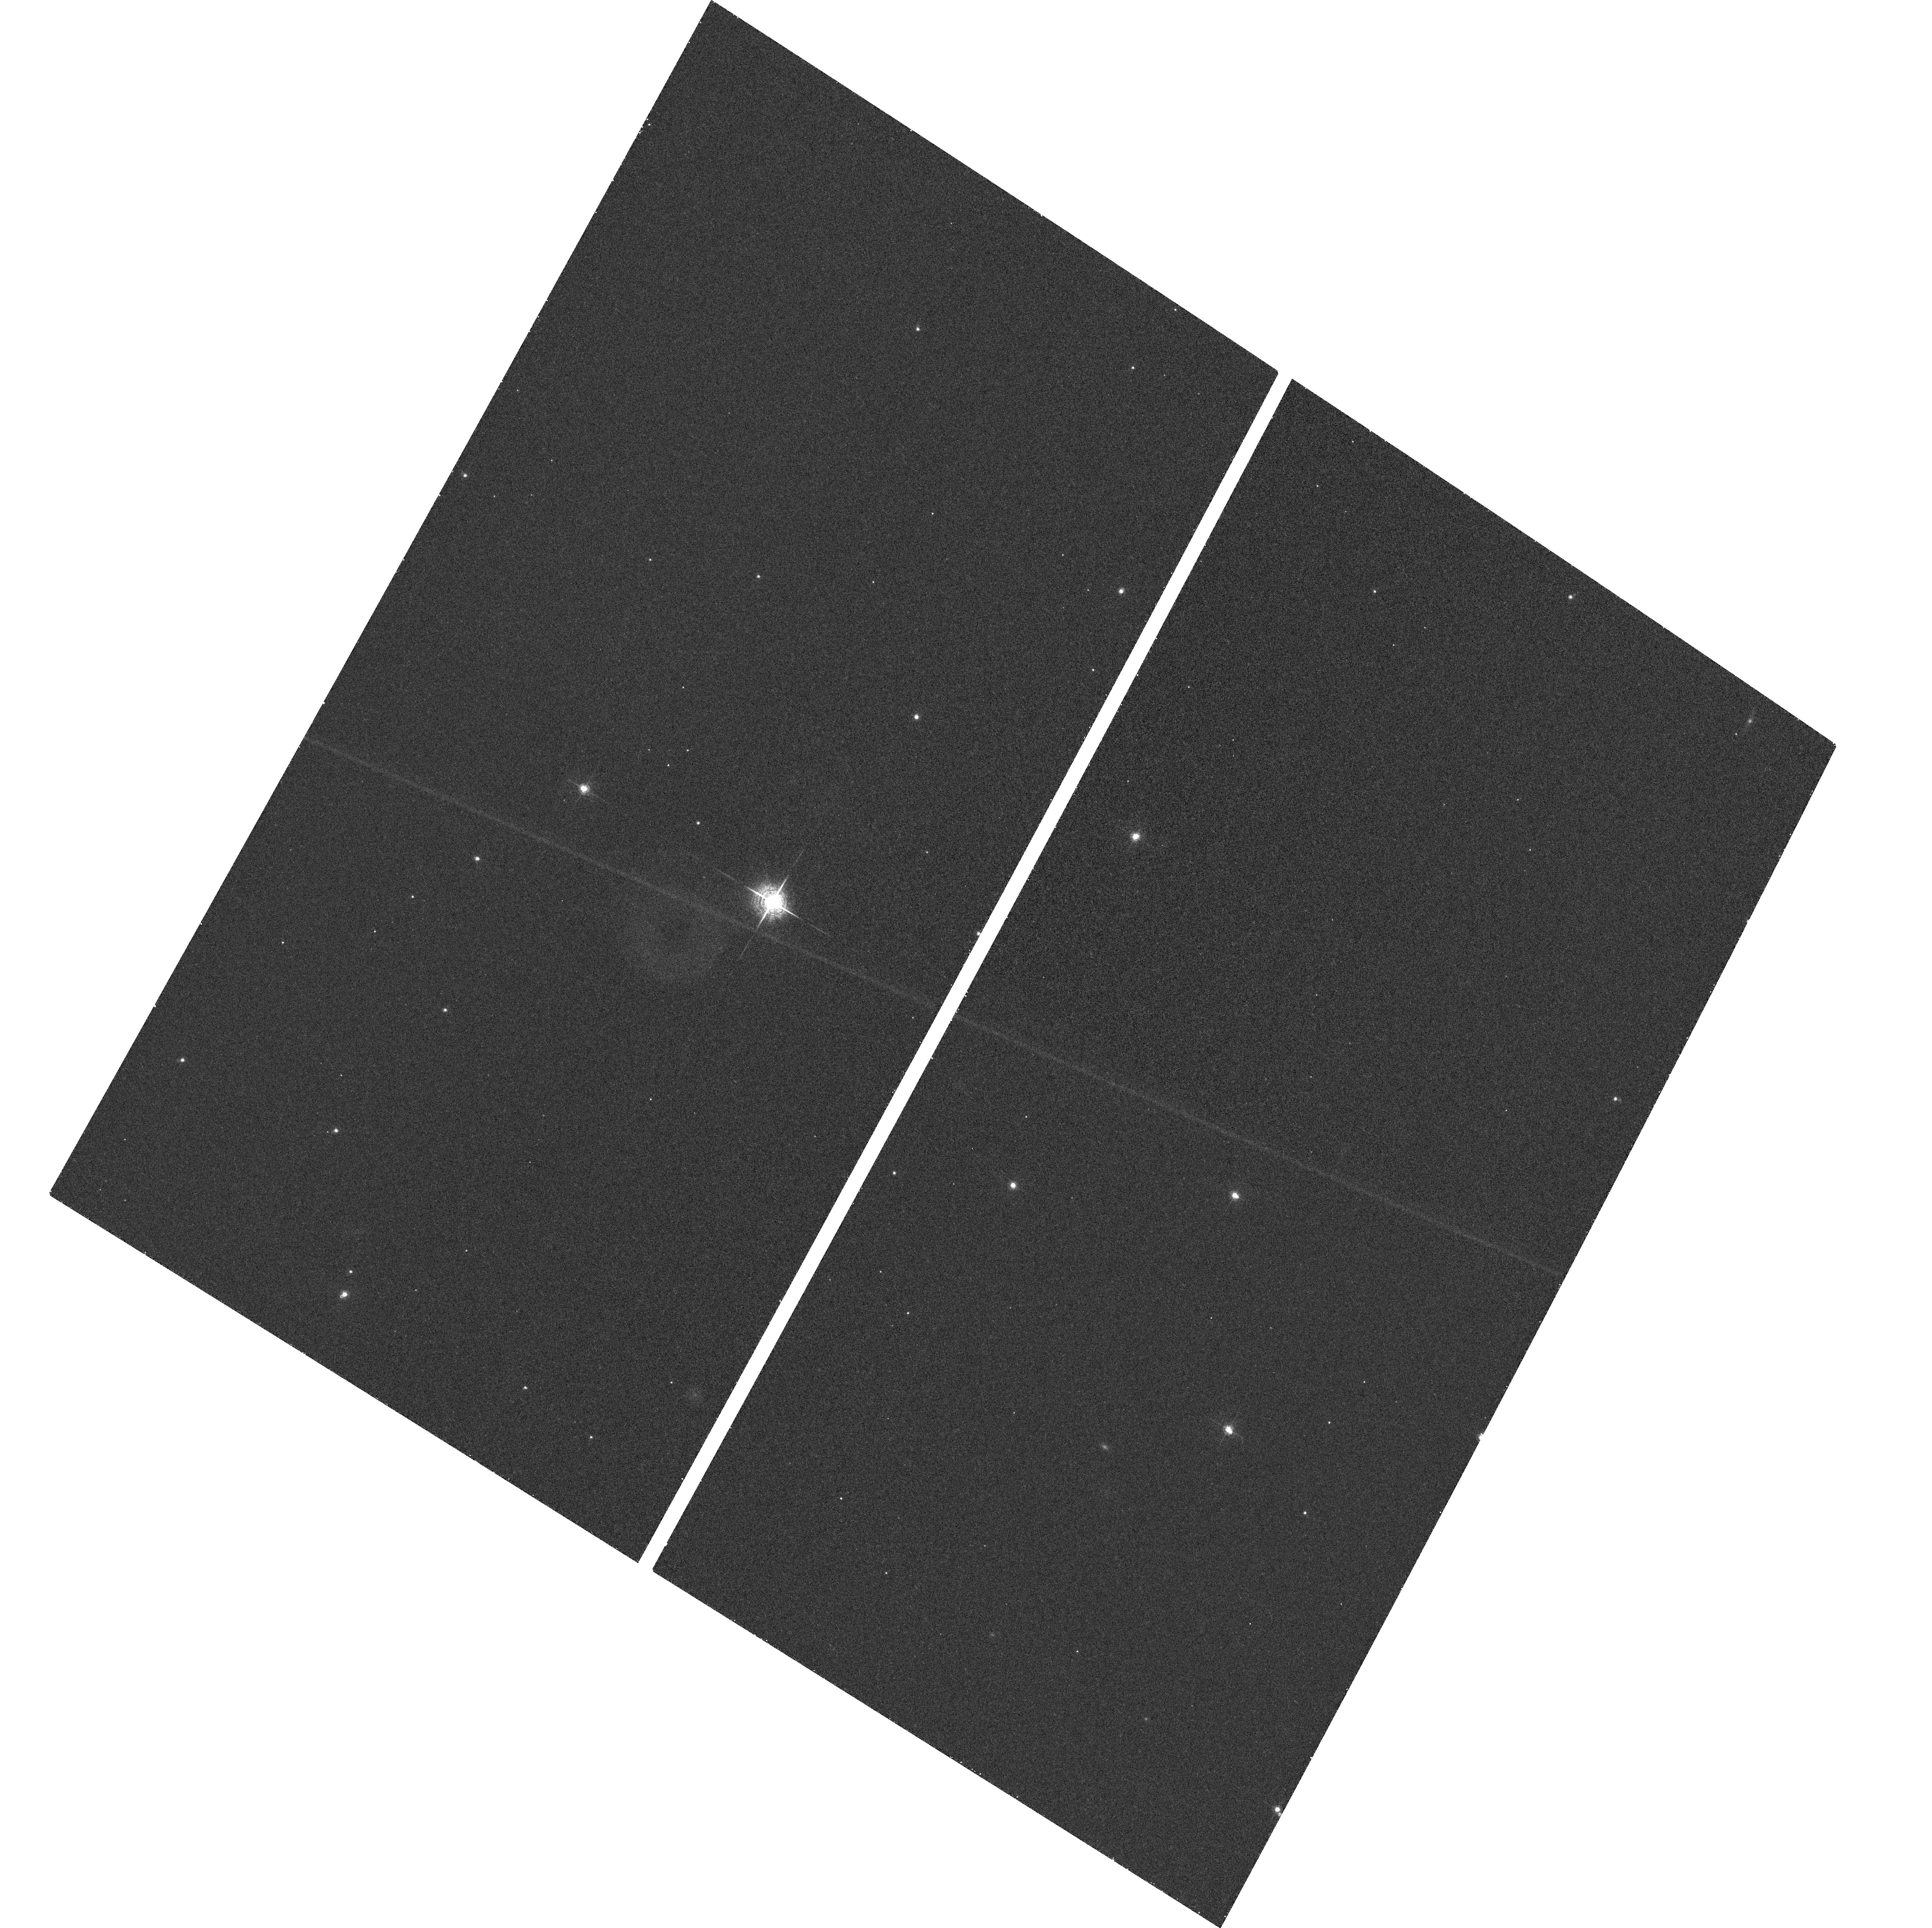
Target: field at RA 294.854°, Dec -63.713°. Instrument: ACS/WFC. Filter: F660N. Exposure: 23 min. Observation ID: hst_10117_22_acs_wfc_f660n_j96t22

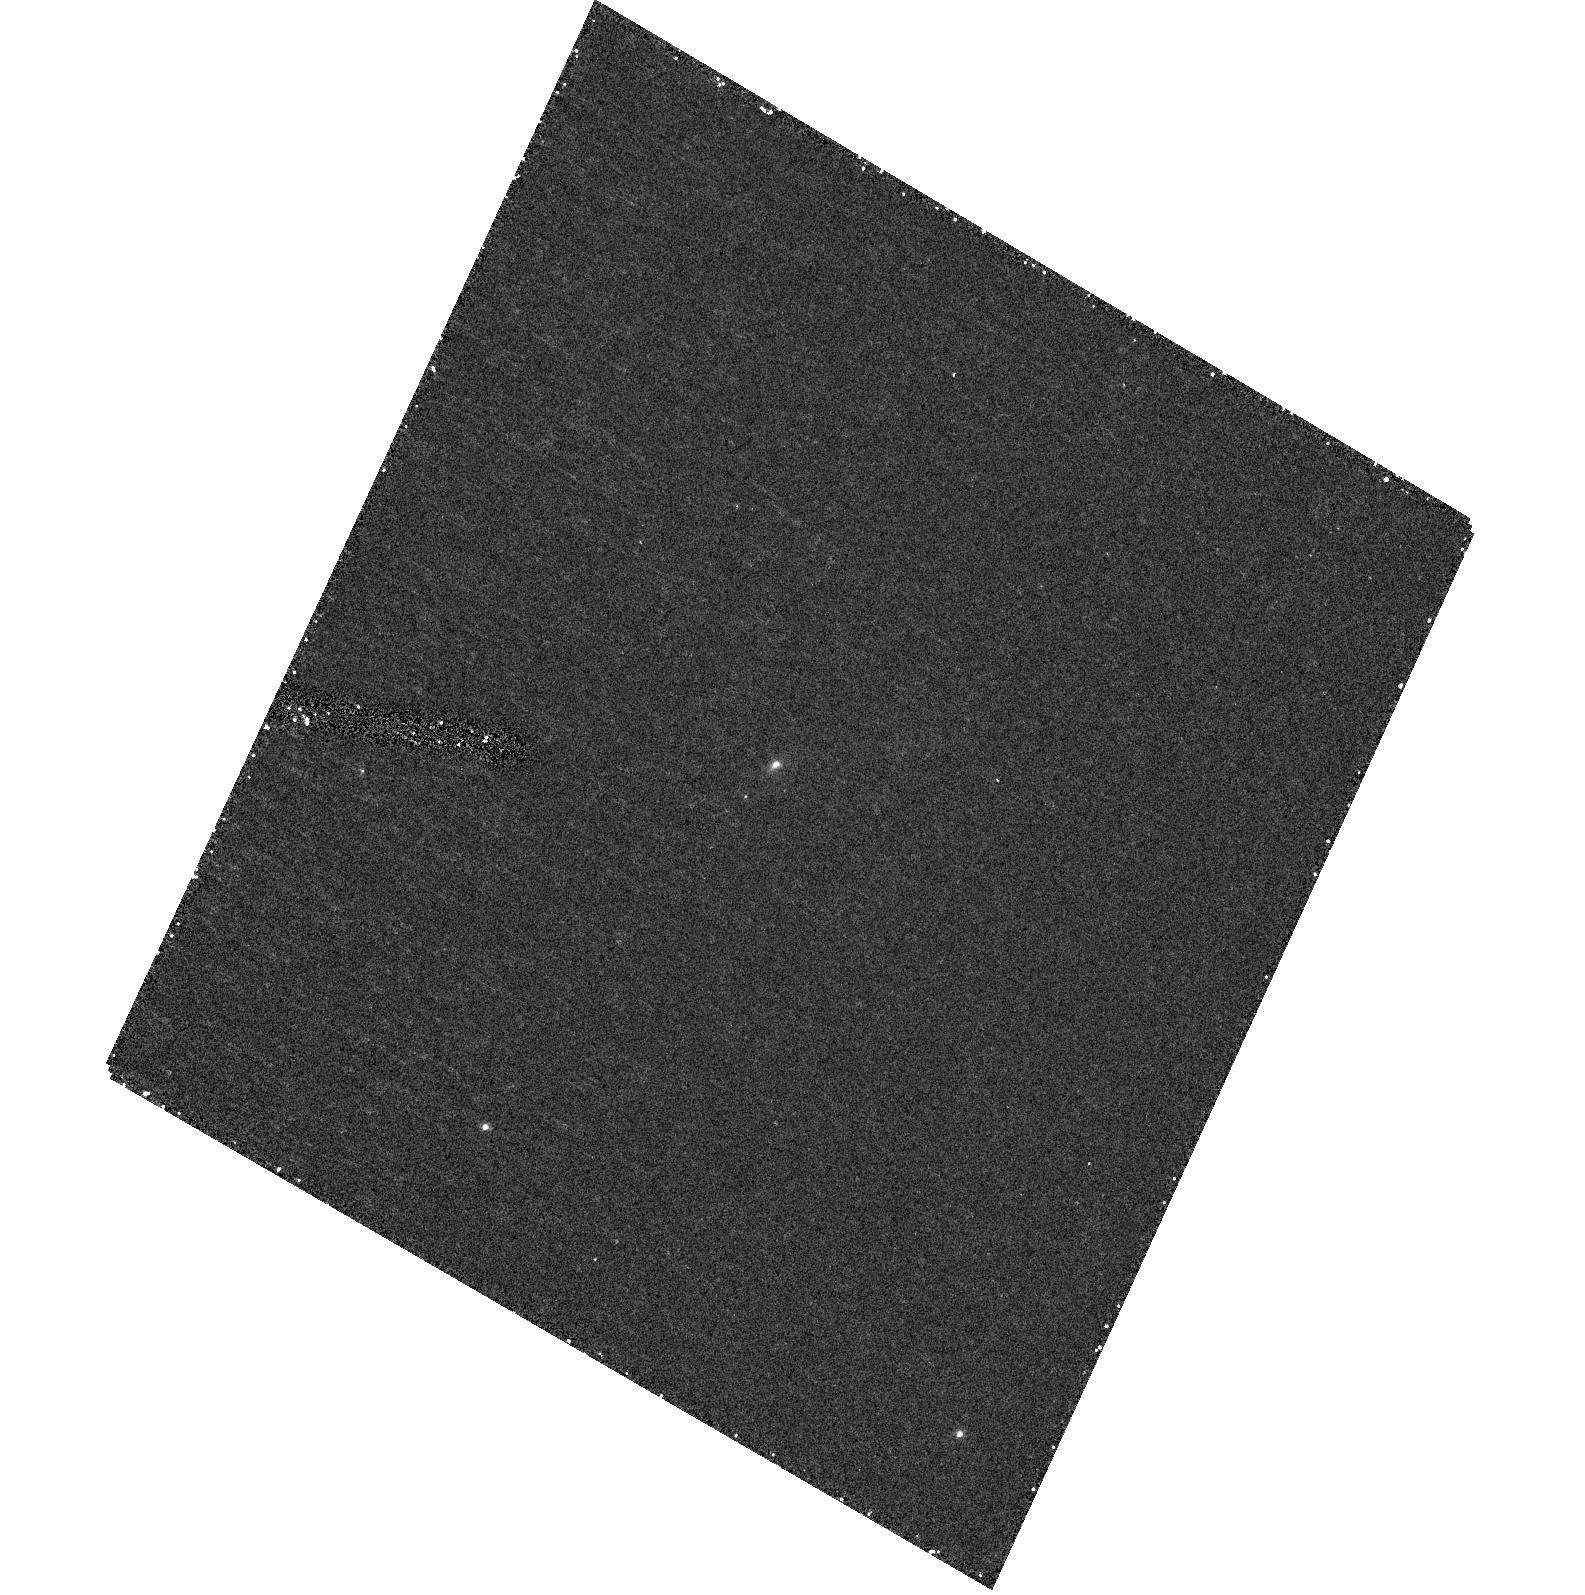
Target: 1934-638. Instrument: ACS/HRC. Filter: F330W. Exposure: 30 min. Observation ID: hst_10117_22_acs_hrc_f330w_j96t22

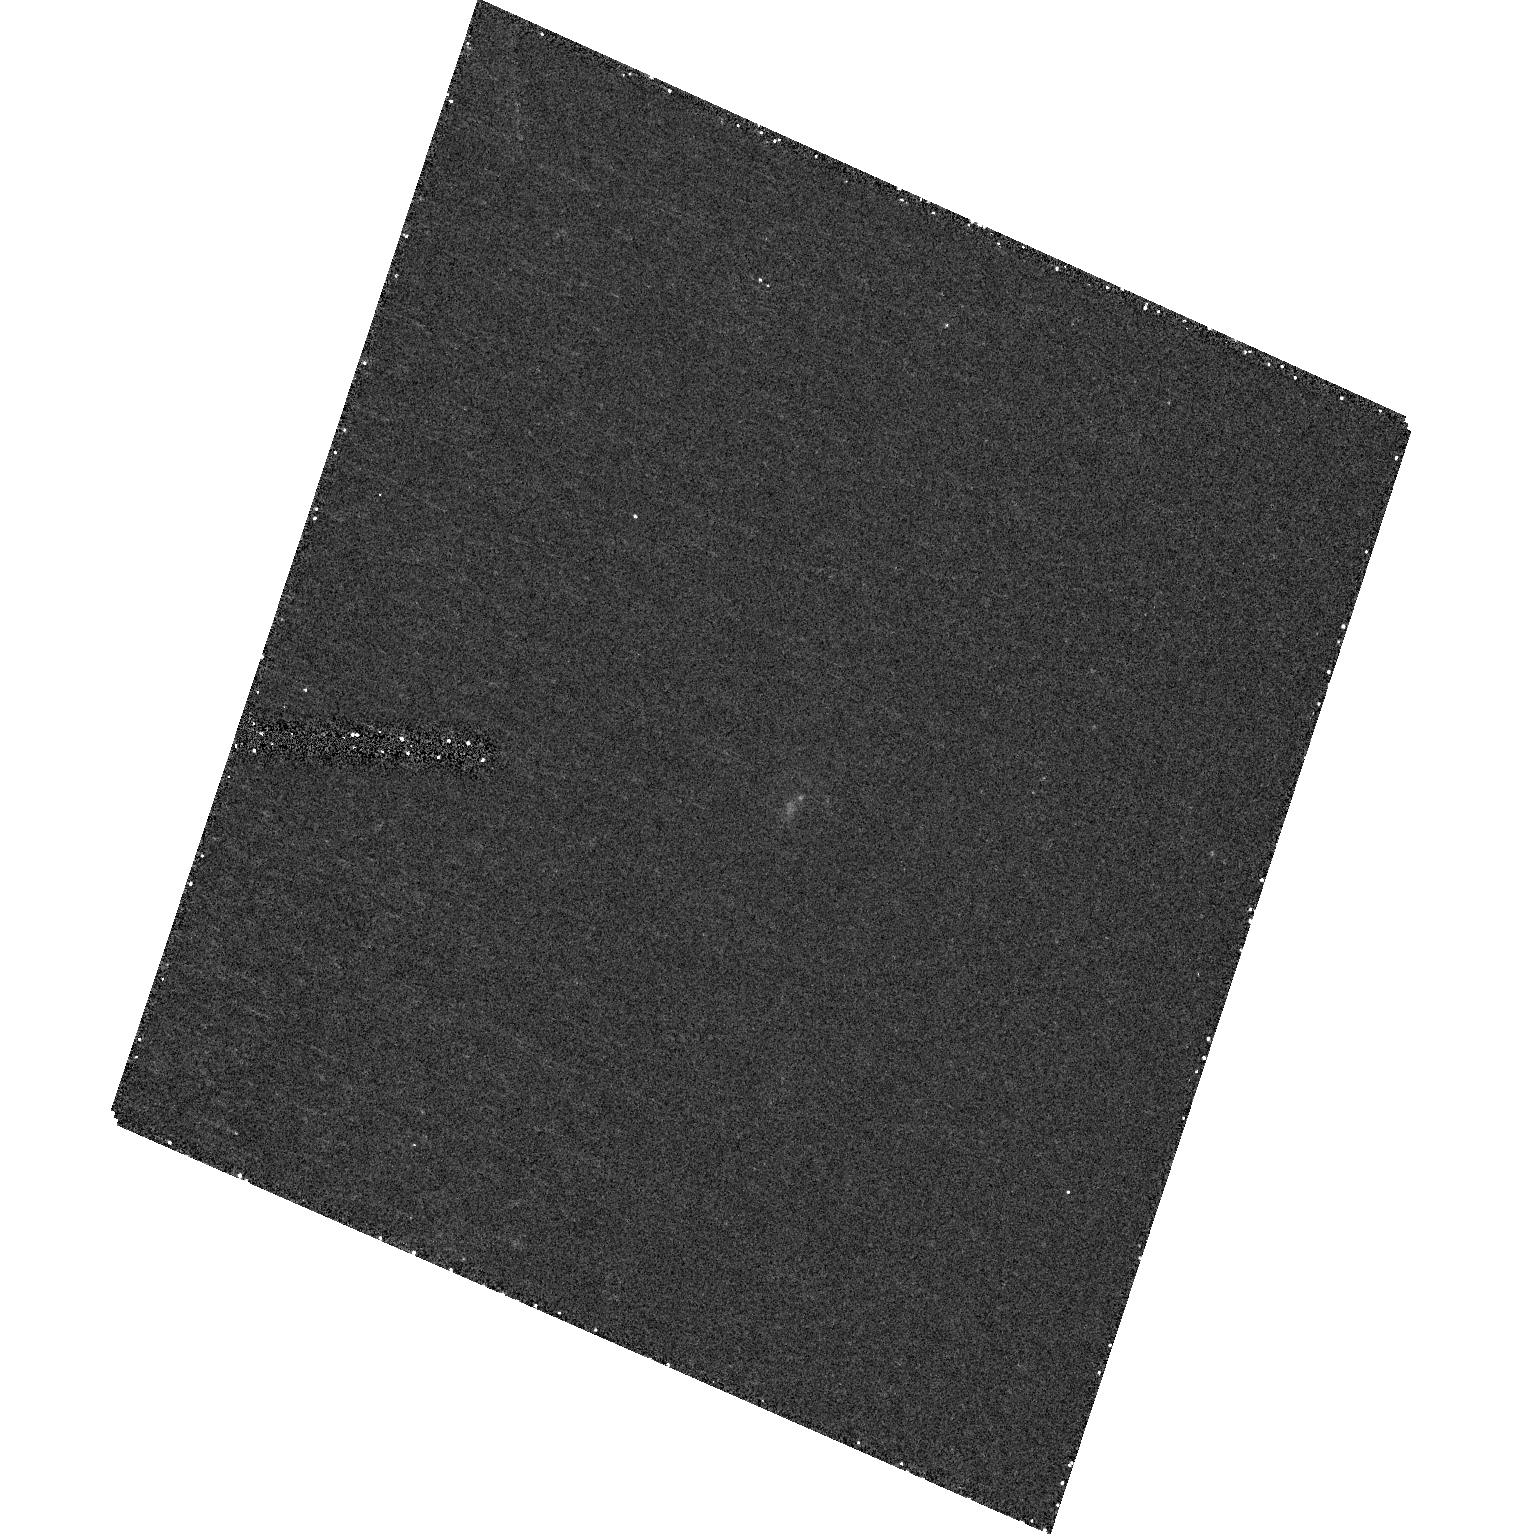
Target: 1443+77. Instrument: ACS/HRC. Filter: F330W. Exposure: 30 min. Observation ID: hst_10117_18_acs_hrc_f330w_j96t18

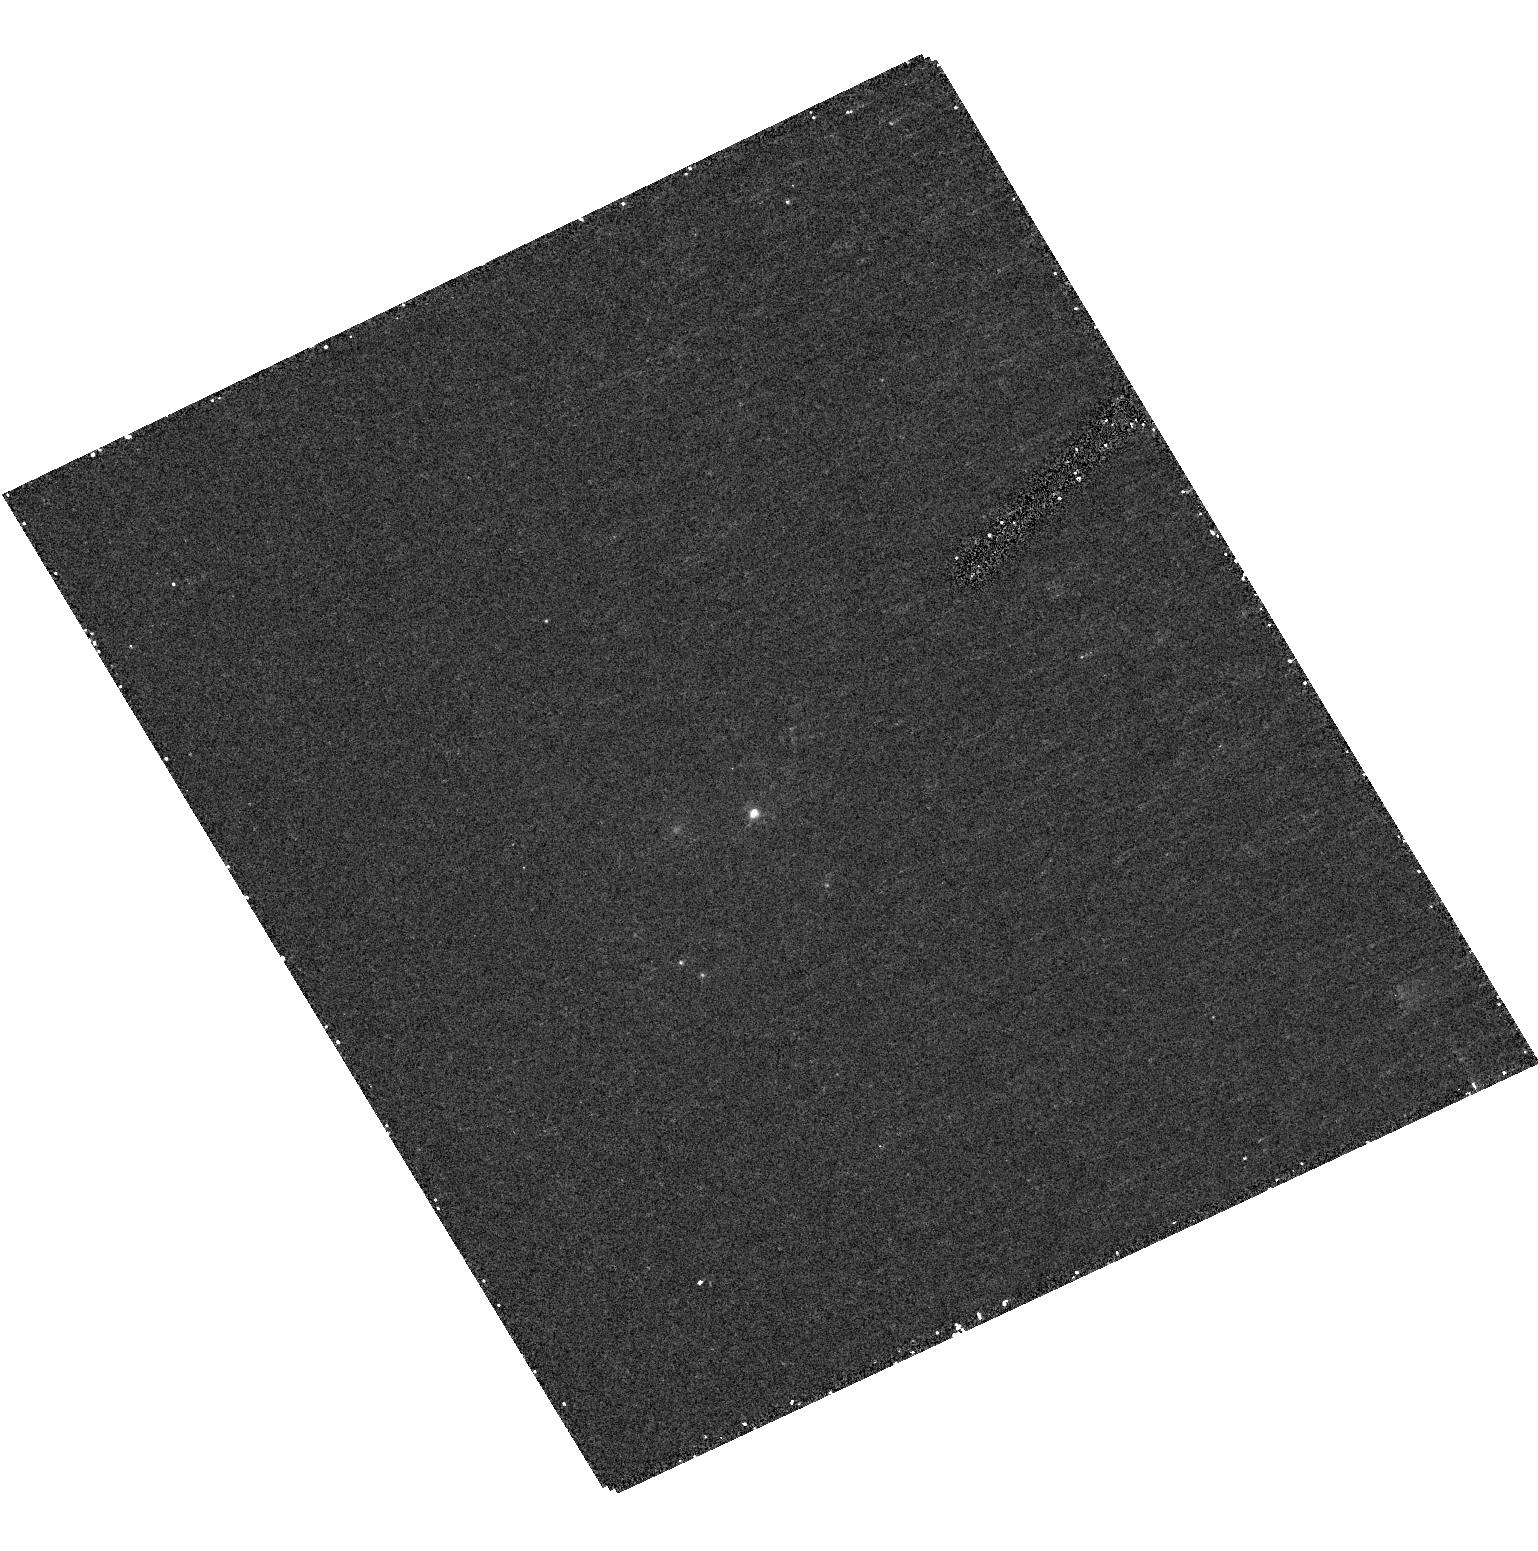
Target: 1345+125. Instrument: ACS/HRC. Filter: F330W. Exposure: 30 min. Observation ID: hst_10117_16_acs_hrc_f330w_j96t16

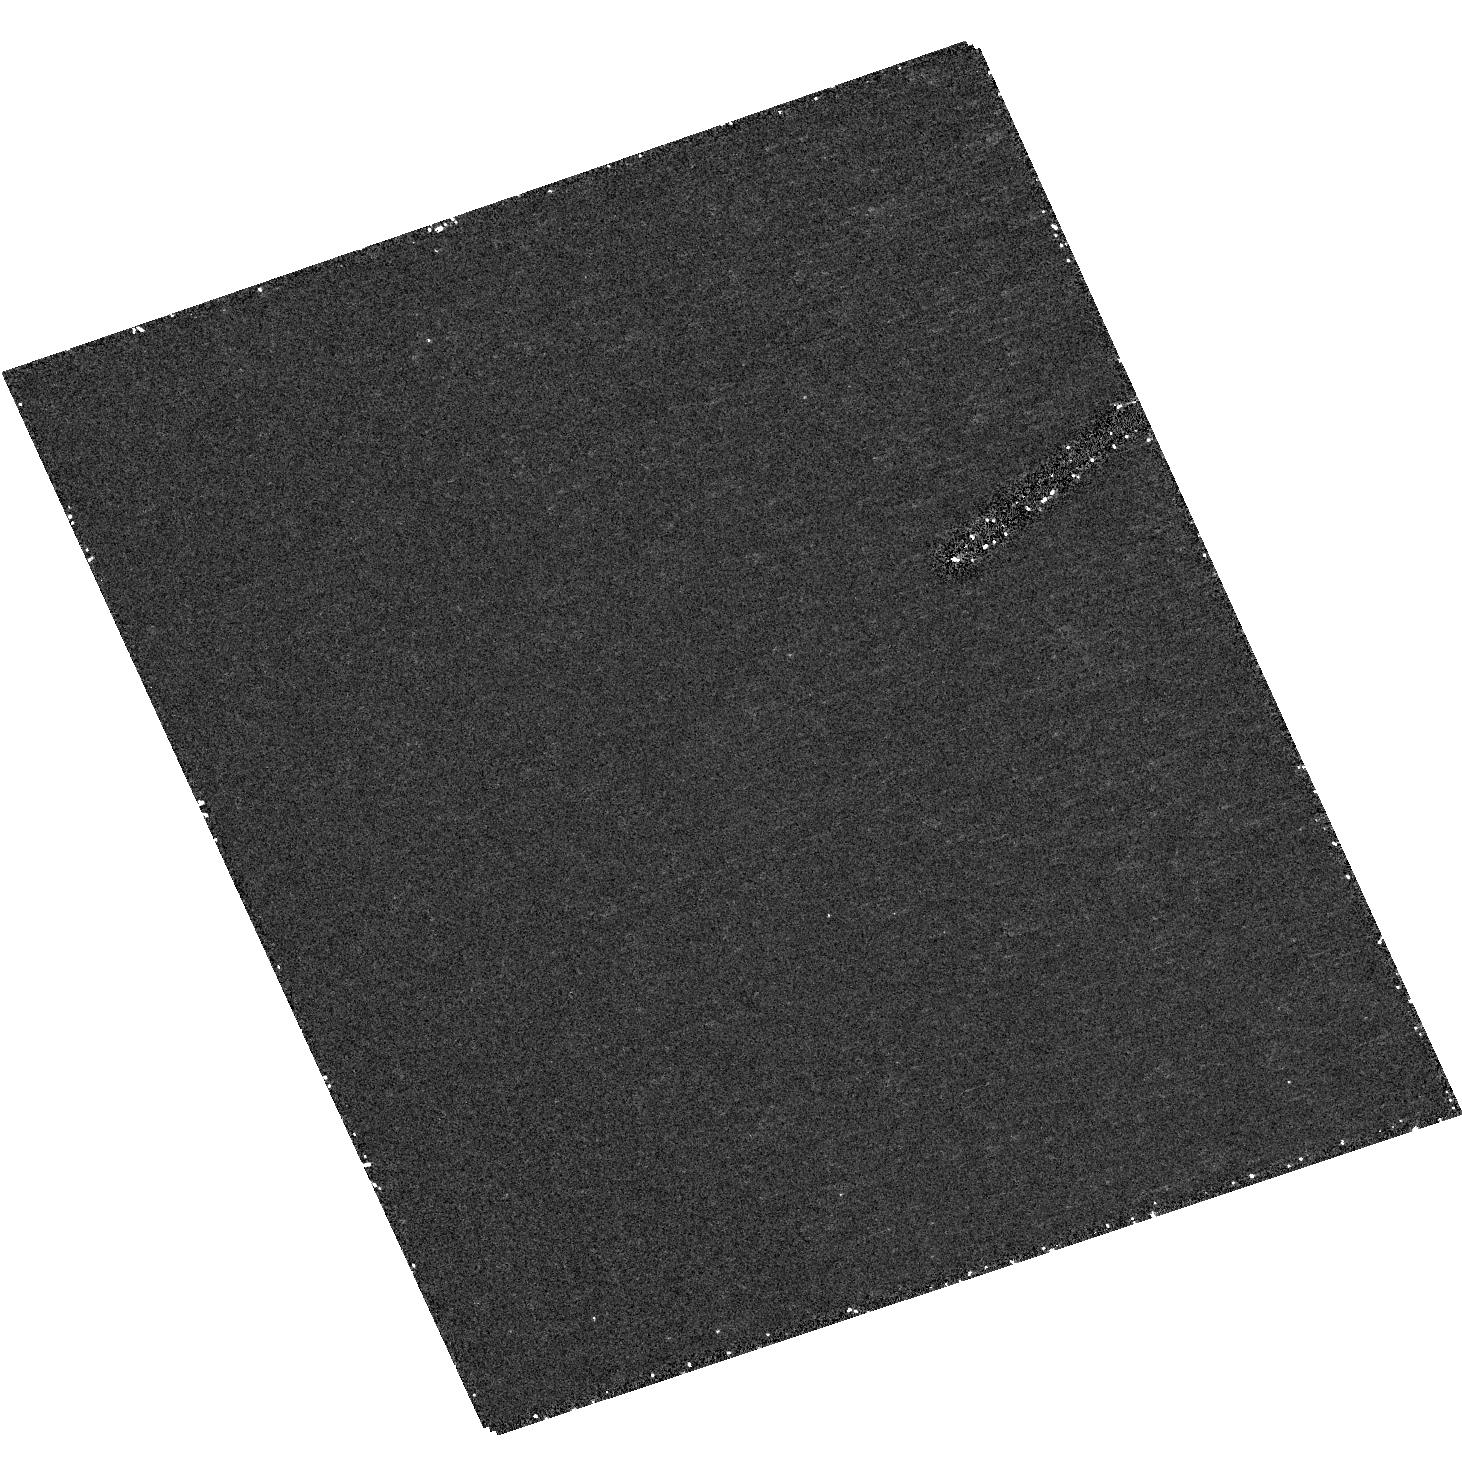
Target: 1233+418. Instrument: ACS/HRC. Filter: F330W. Exposure: 30 min. Observation ID: hst_10117_14_acs_hrc_f330w_j96t14

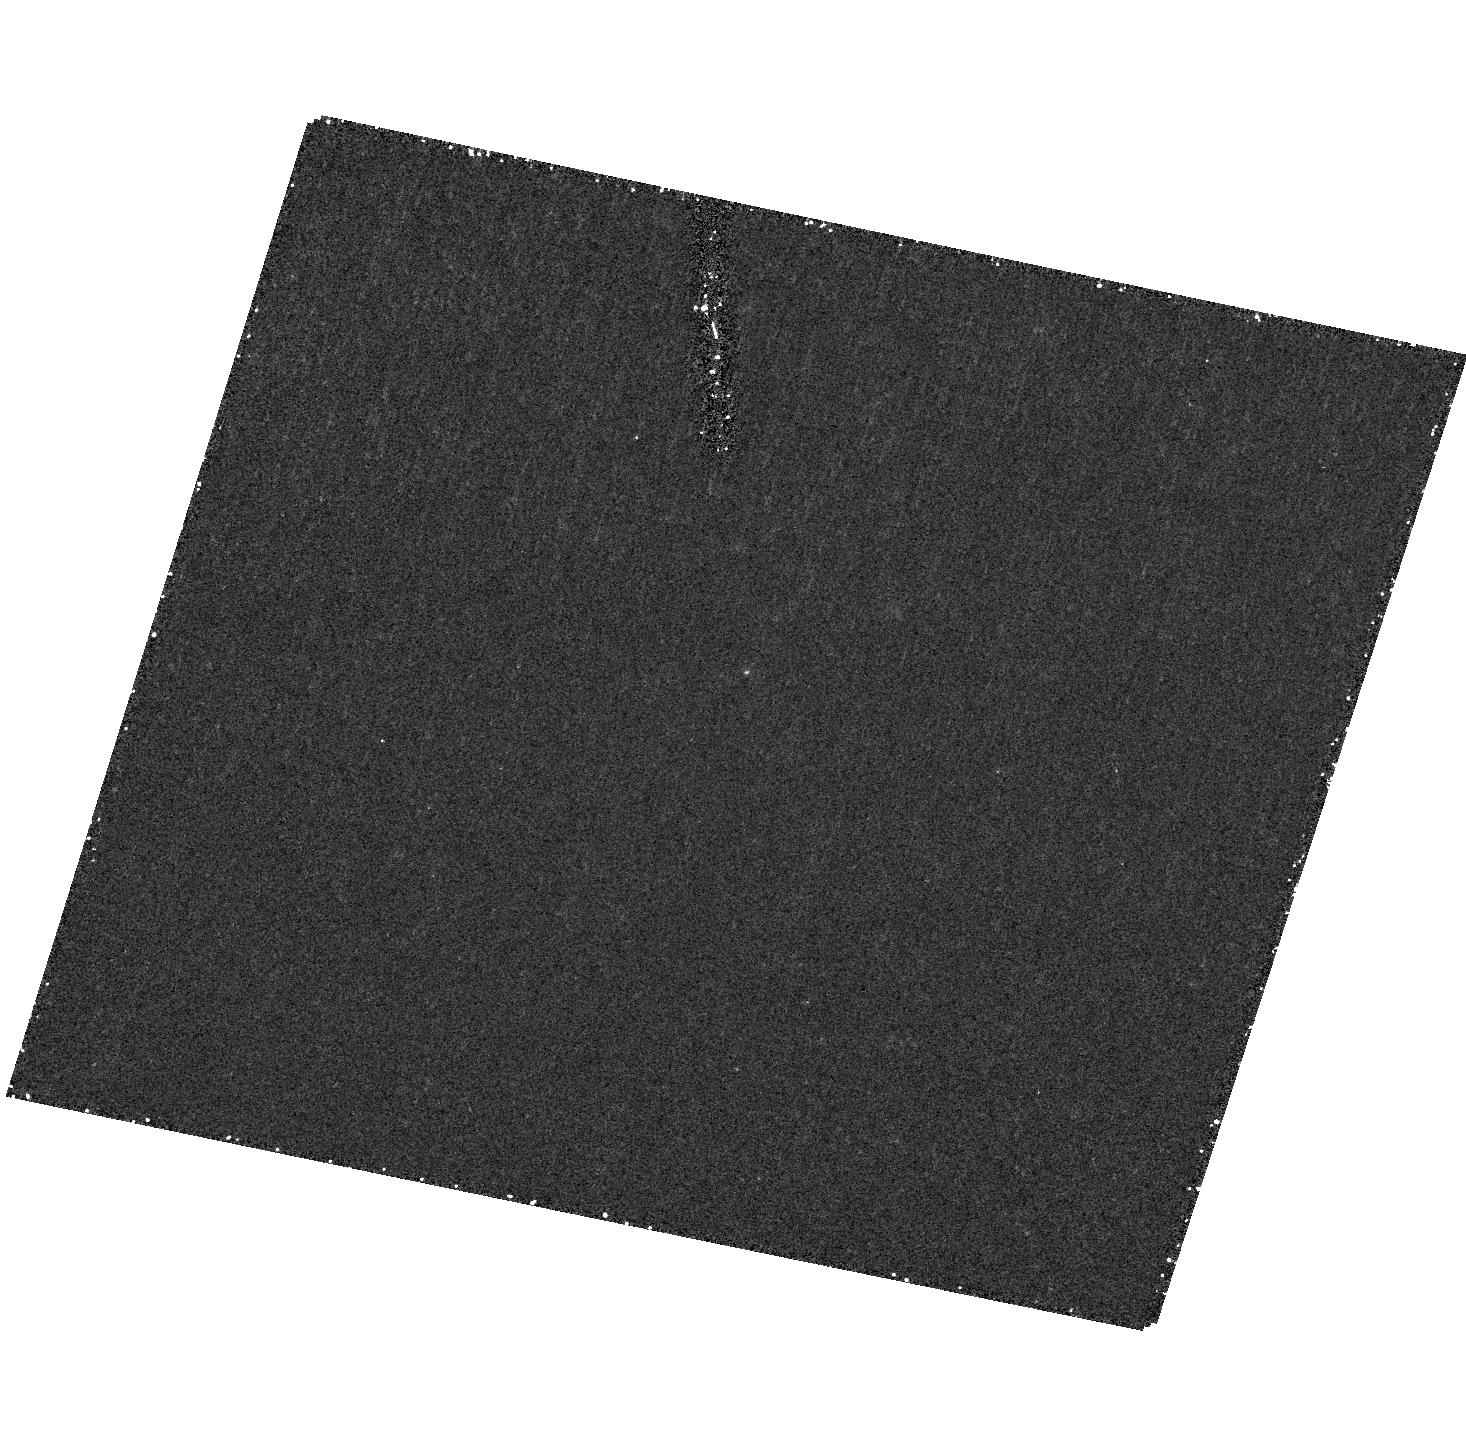
Target: 1117+146. Instrument: ACS/HRC. Filter: F330W. Exposure: 30 min. Observation ID: hst_10117_10_acs_hrc_f330w_j96t10

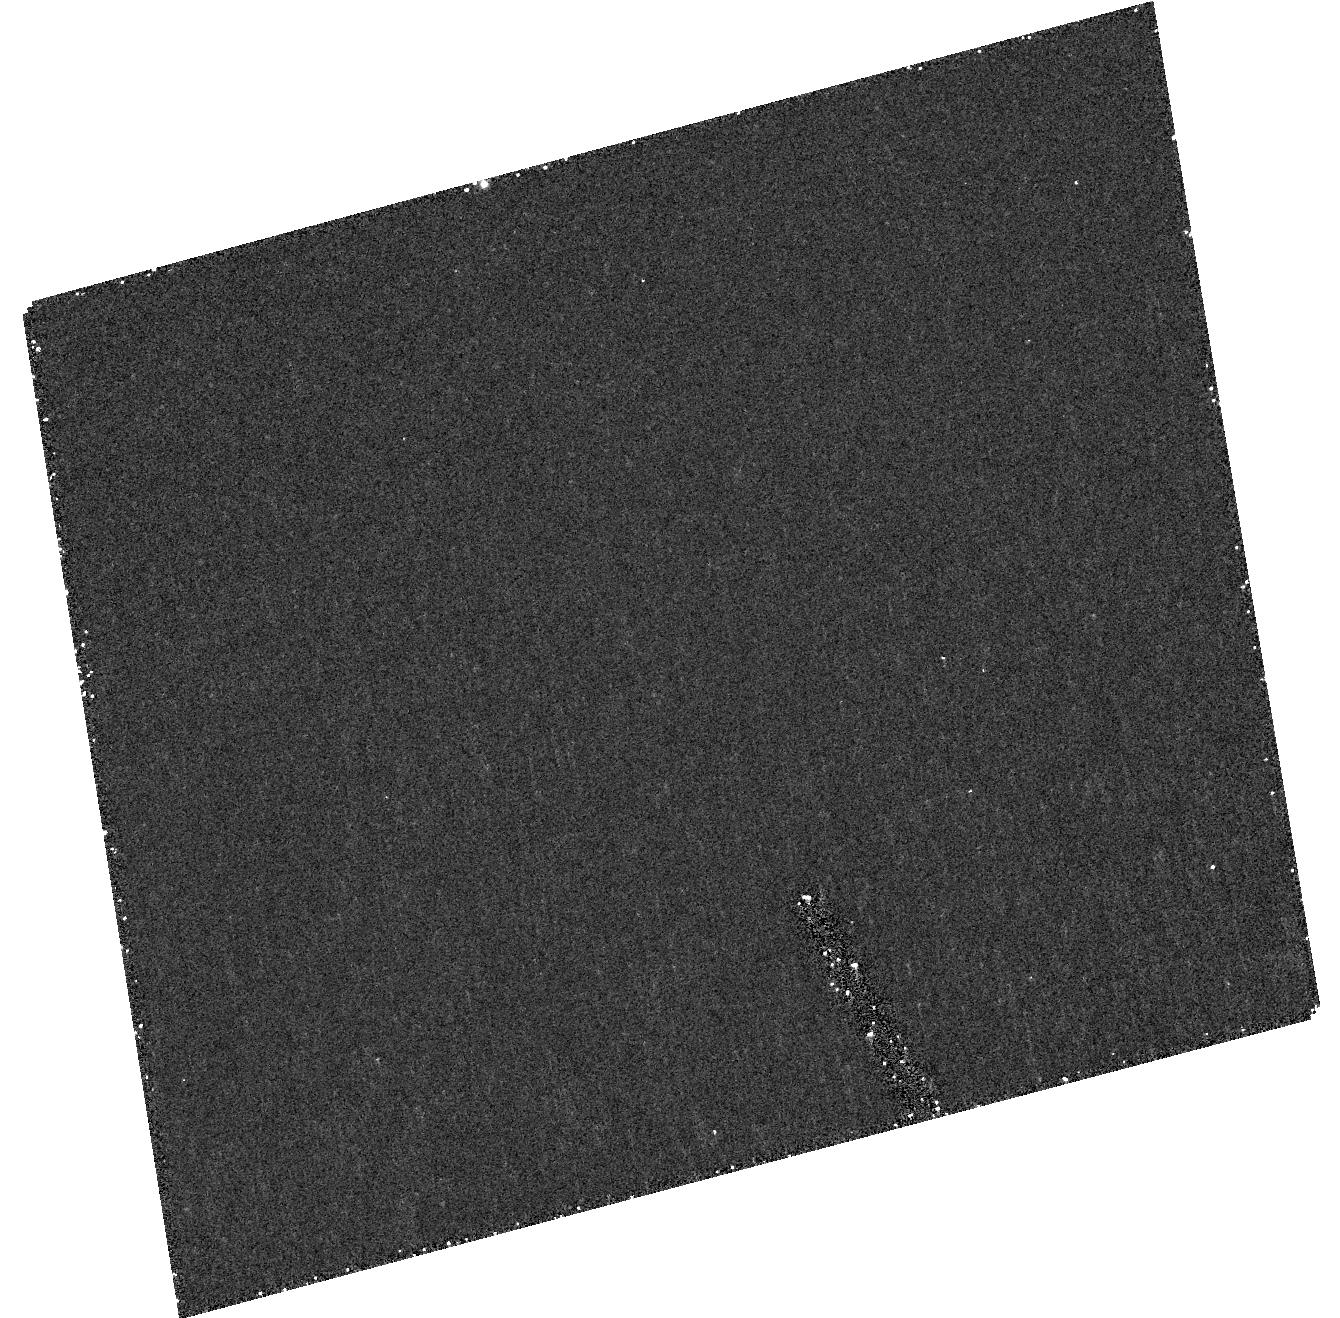
Target: 2352+495. Instrument: ACS/HRC. Filter: F330W. Exposure: 30 min. Observation ID: hst_10117_24_acs_hrc_f330w_j96t24

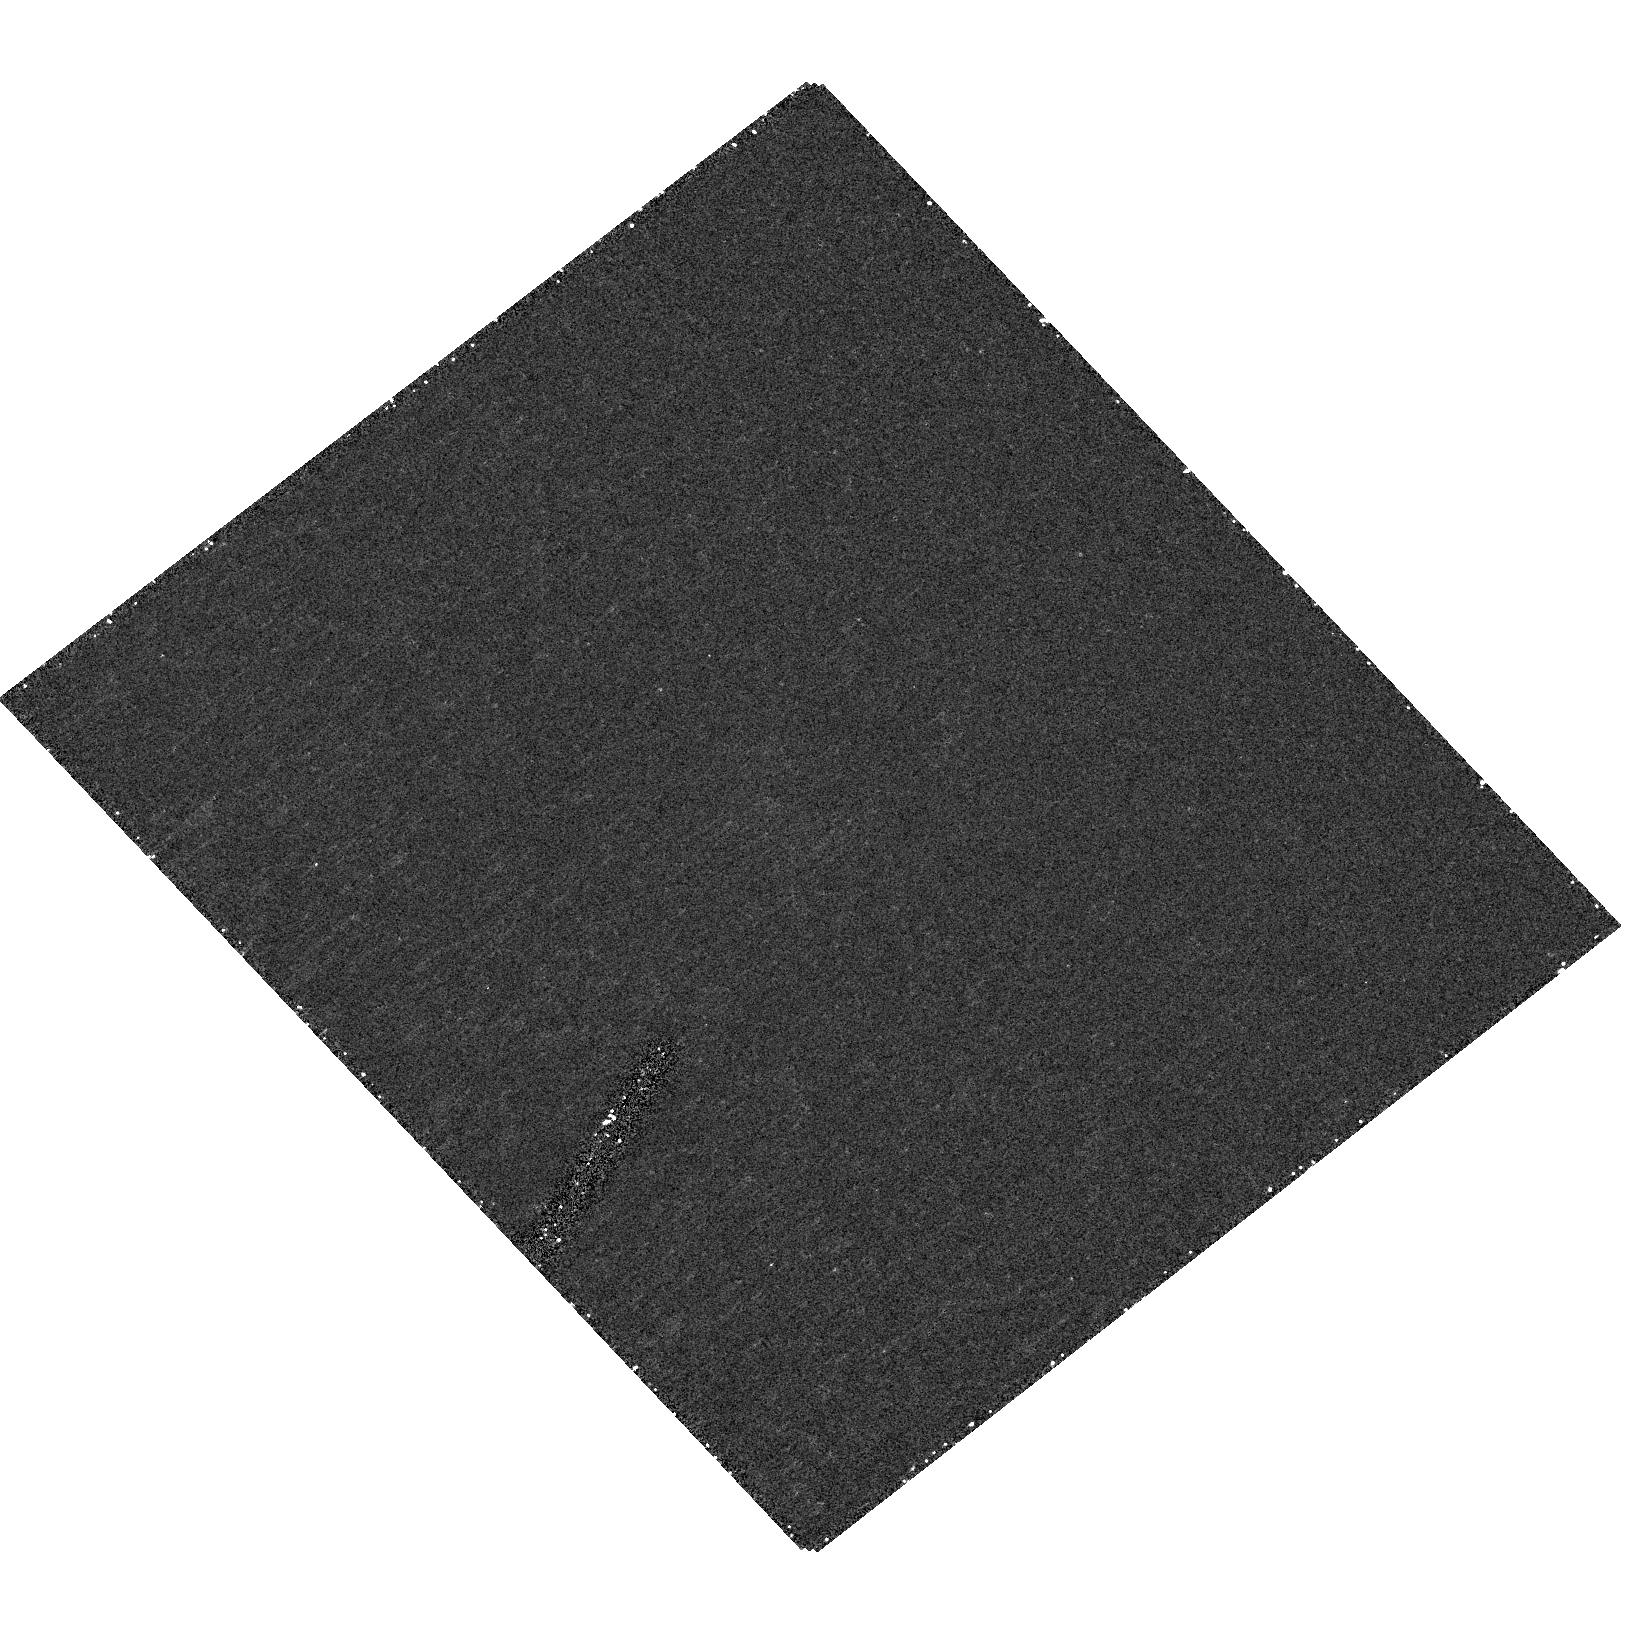
Target: 1946+708. Instrument: ACS/HRC. Filter: F330W. Exposure: 30 min. Observation ID: hst_10117_23_acs_hrc_f330w_j96t23

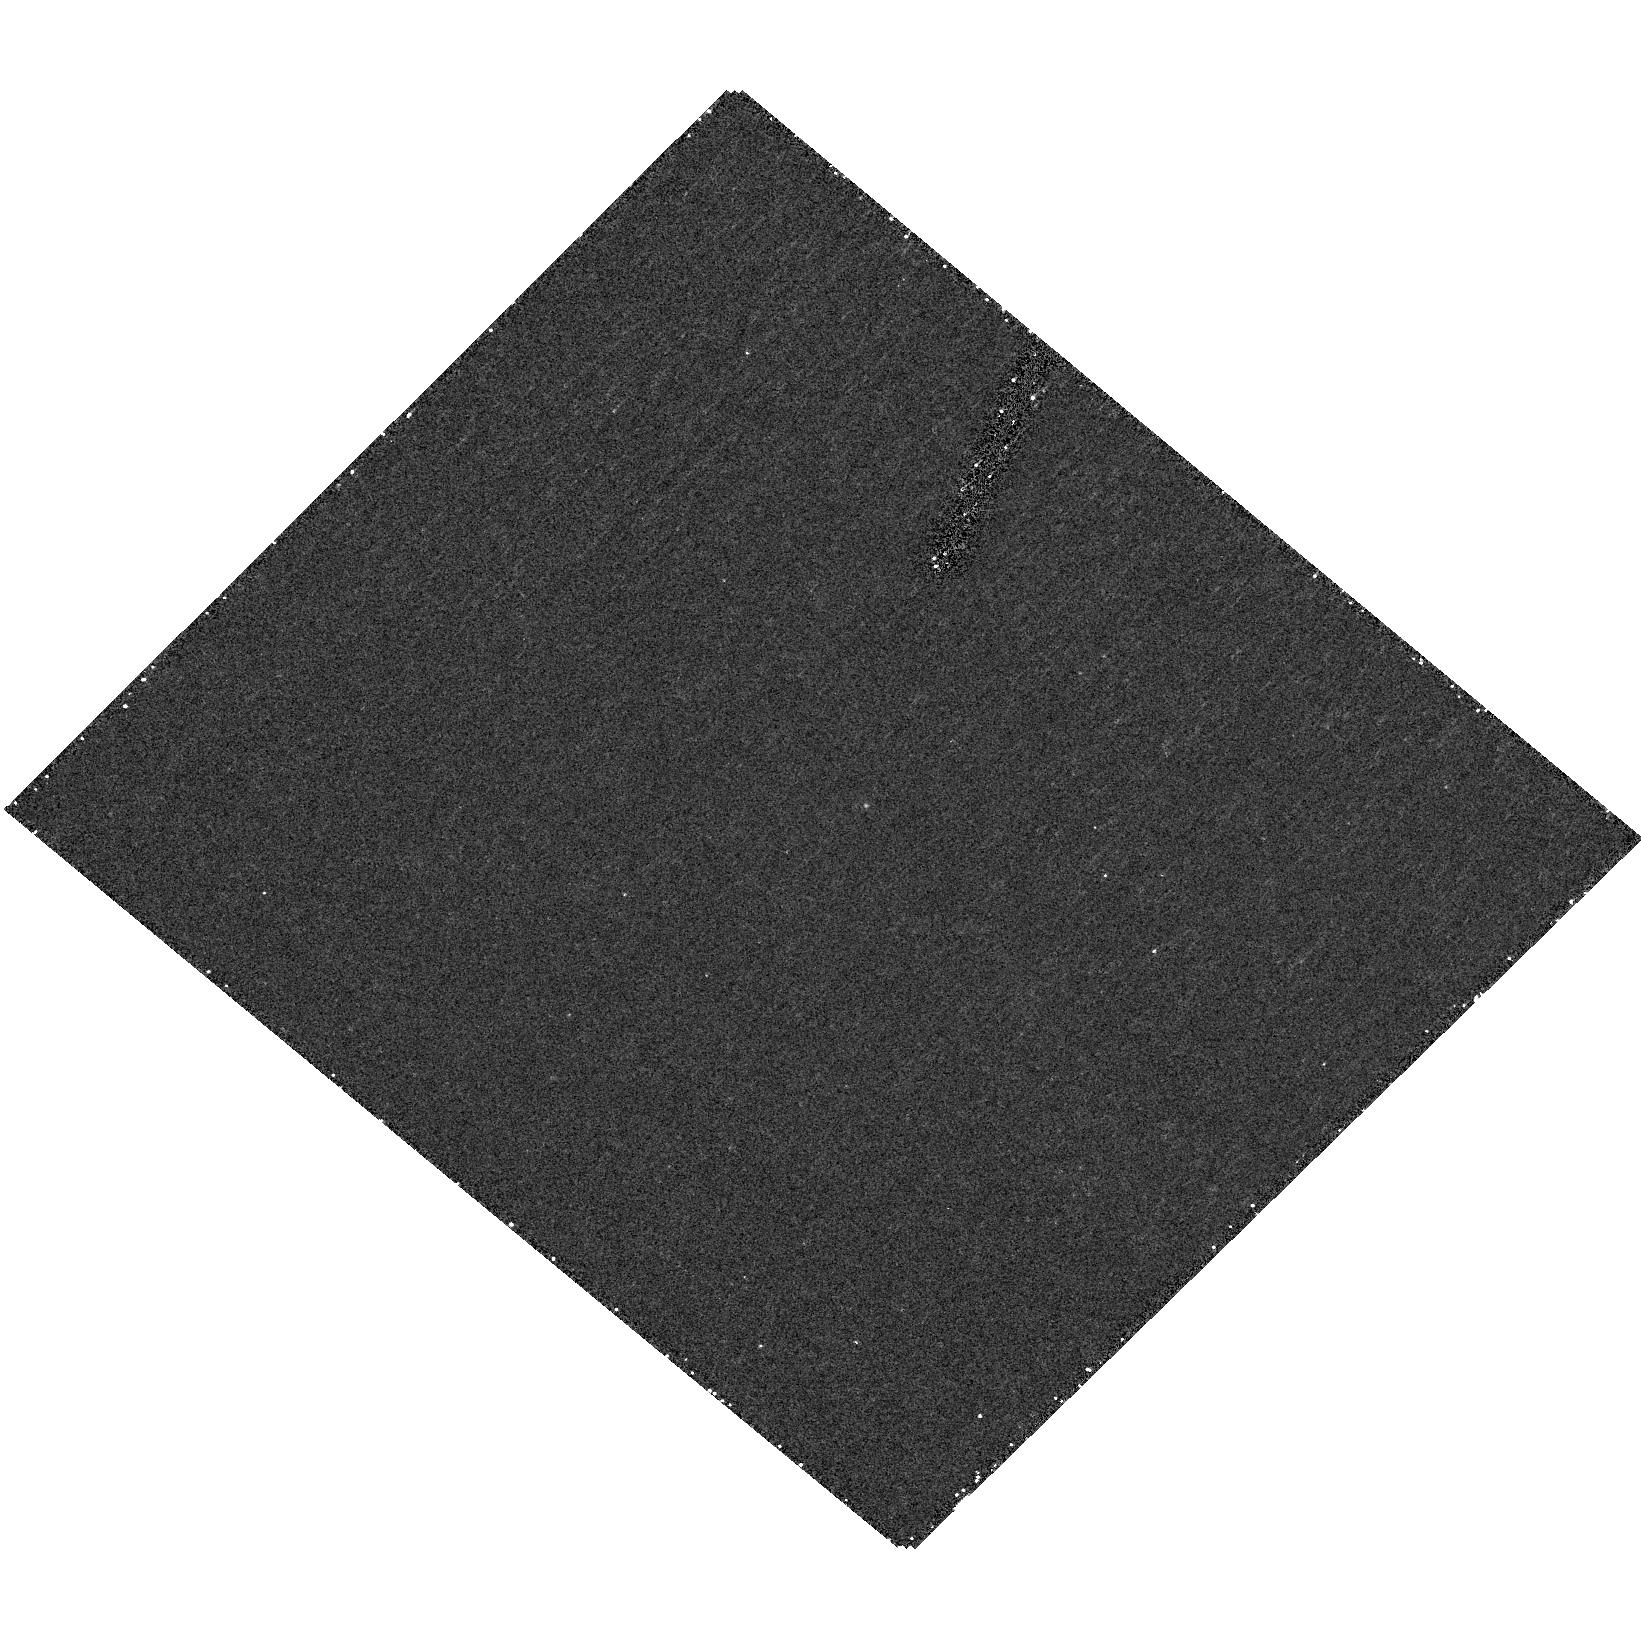
Target: 1607+268. Instrument: ACS/HRC. Filter: F330W. Exposure: 30 min. Observation ID: hst_10117_20_acs_hrc_f330w_j96t20

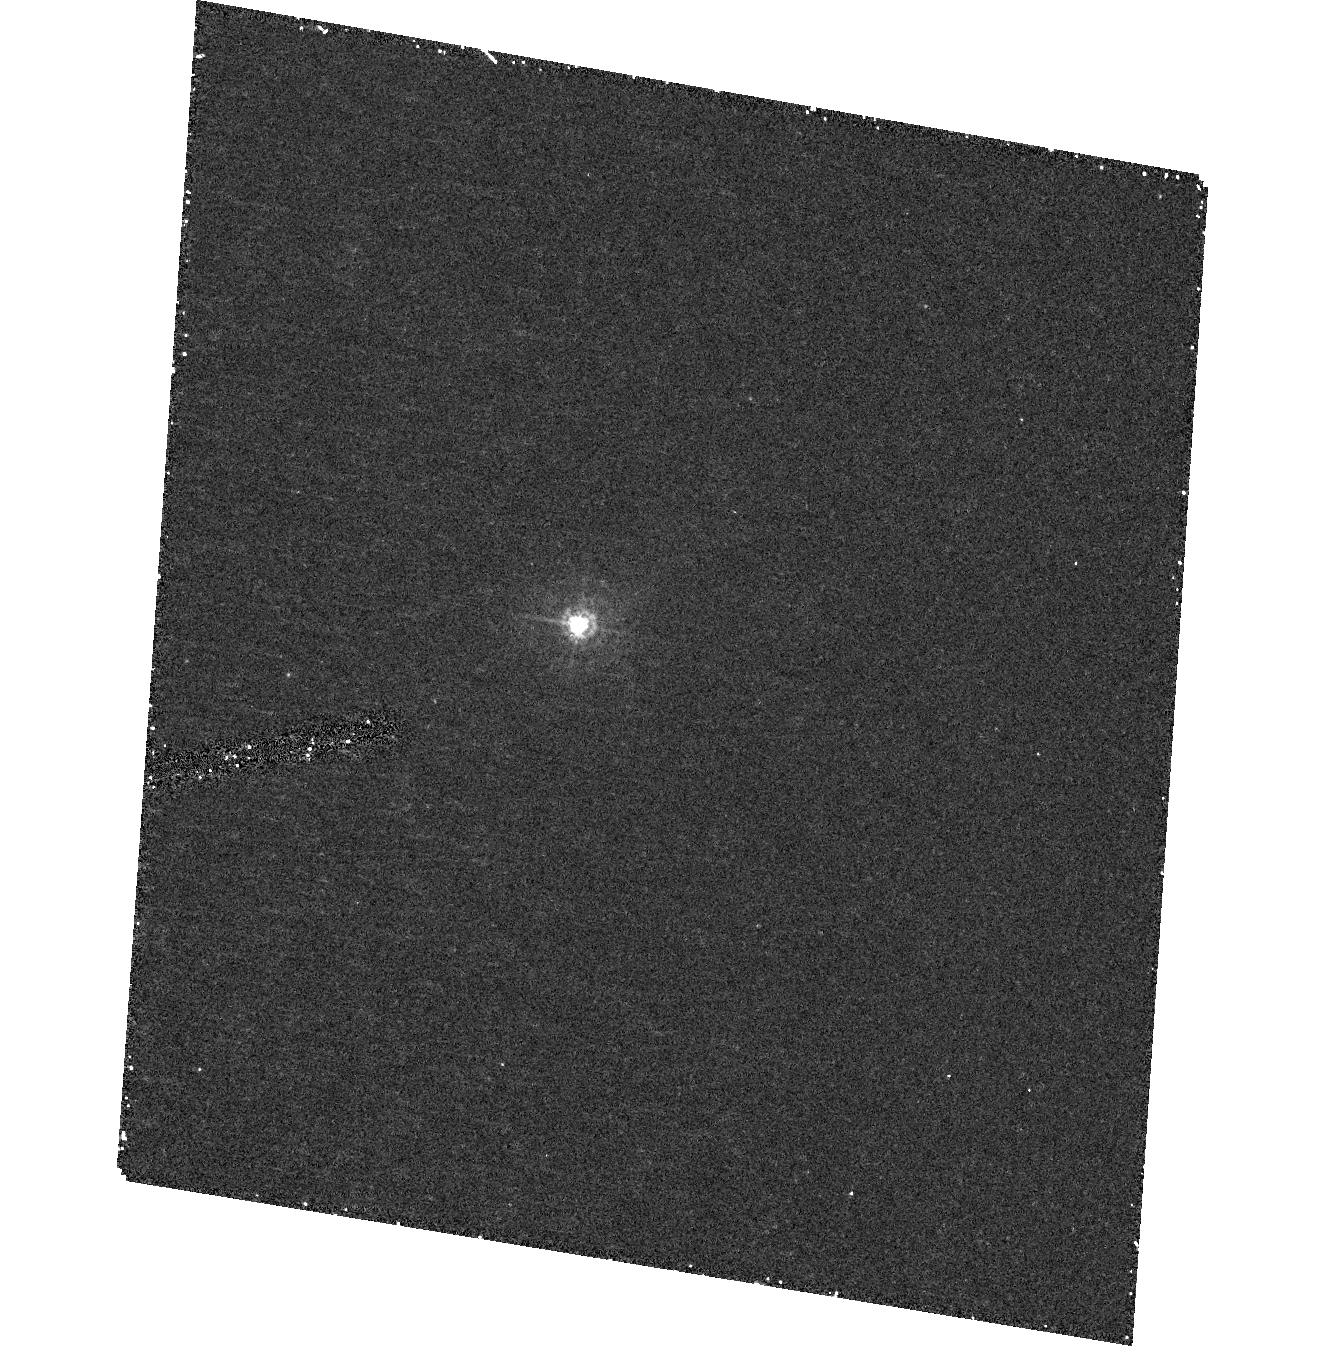
Target: 1814-637. Instrument: ACS/HRC. Filter: F330W. Exposure: 30 min. Observation ID: hst_10117_25_acs_hrc_f330w_j96t25

The Co-Evolution of Star Formation and Powerful Radio Activity in Galaxies (PI: ODea, Christopher P.)

We will carry out a STIS/NUV-MAMA snapshot imaging survey of the most compact powerful radio galaxies, the Gigahertz Peaked Spectrum (GPS) sources and Compact Steep Spectrum (CSS) sources. These objects are as powerful as the large radio doubles but are much smaller (and younger) and are crucial to our understanding not only of how radio-loud active galactic nuclei (AGN) form and evolve, but also what role they play in the evolution of galaxies. A very direct and robust way to address these issues is by high resolution imaging of the host galaxies of these sources in the UV. This has never been done before for a sample of these very compact sources, since previous HST/UV imaging programs have focussed on the larger radio galaxies. The UV emission can provide crucial information about any recent star formation that may have occurred as a result of ongoing accretion, mergers, interactions, or triggering by the radio source. By comparing the starburst properties of GPS, CSS, and large scale radio sources, we will be able to constrain the evolution of massive star formation as a function of the relative age of the radio source. (Note, due to the failure of STIS, these observations will be carried out using the ACS/HRC).